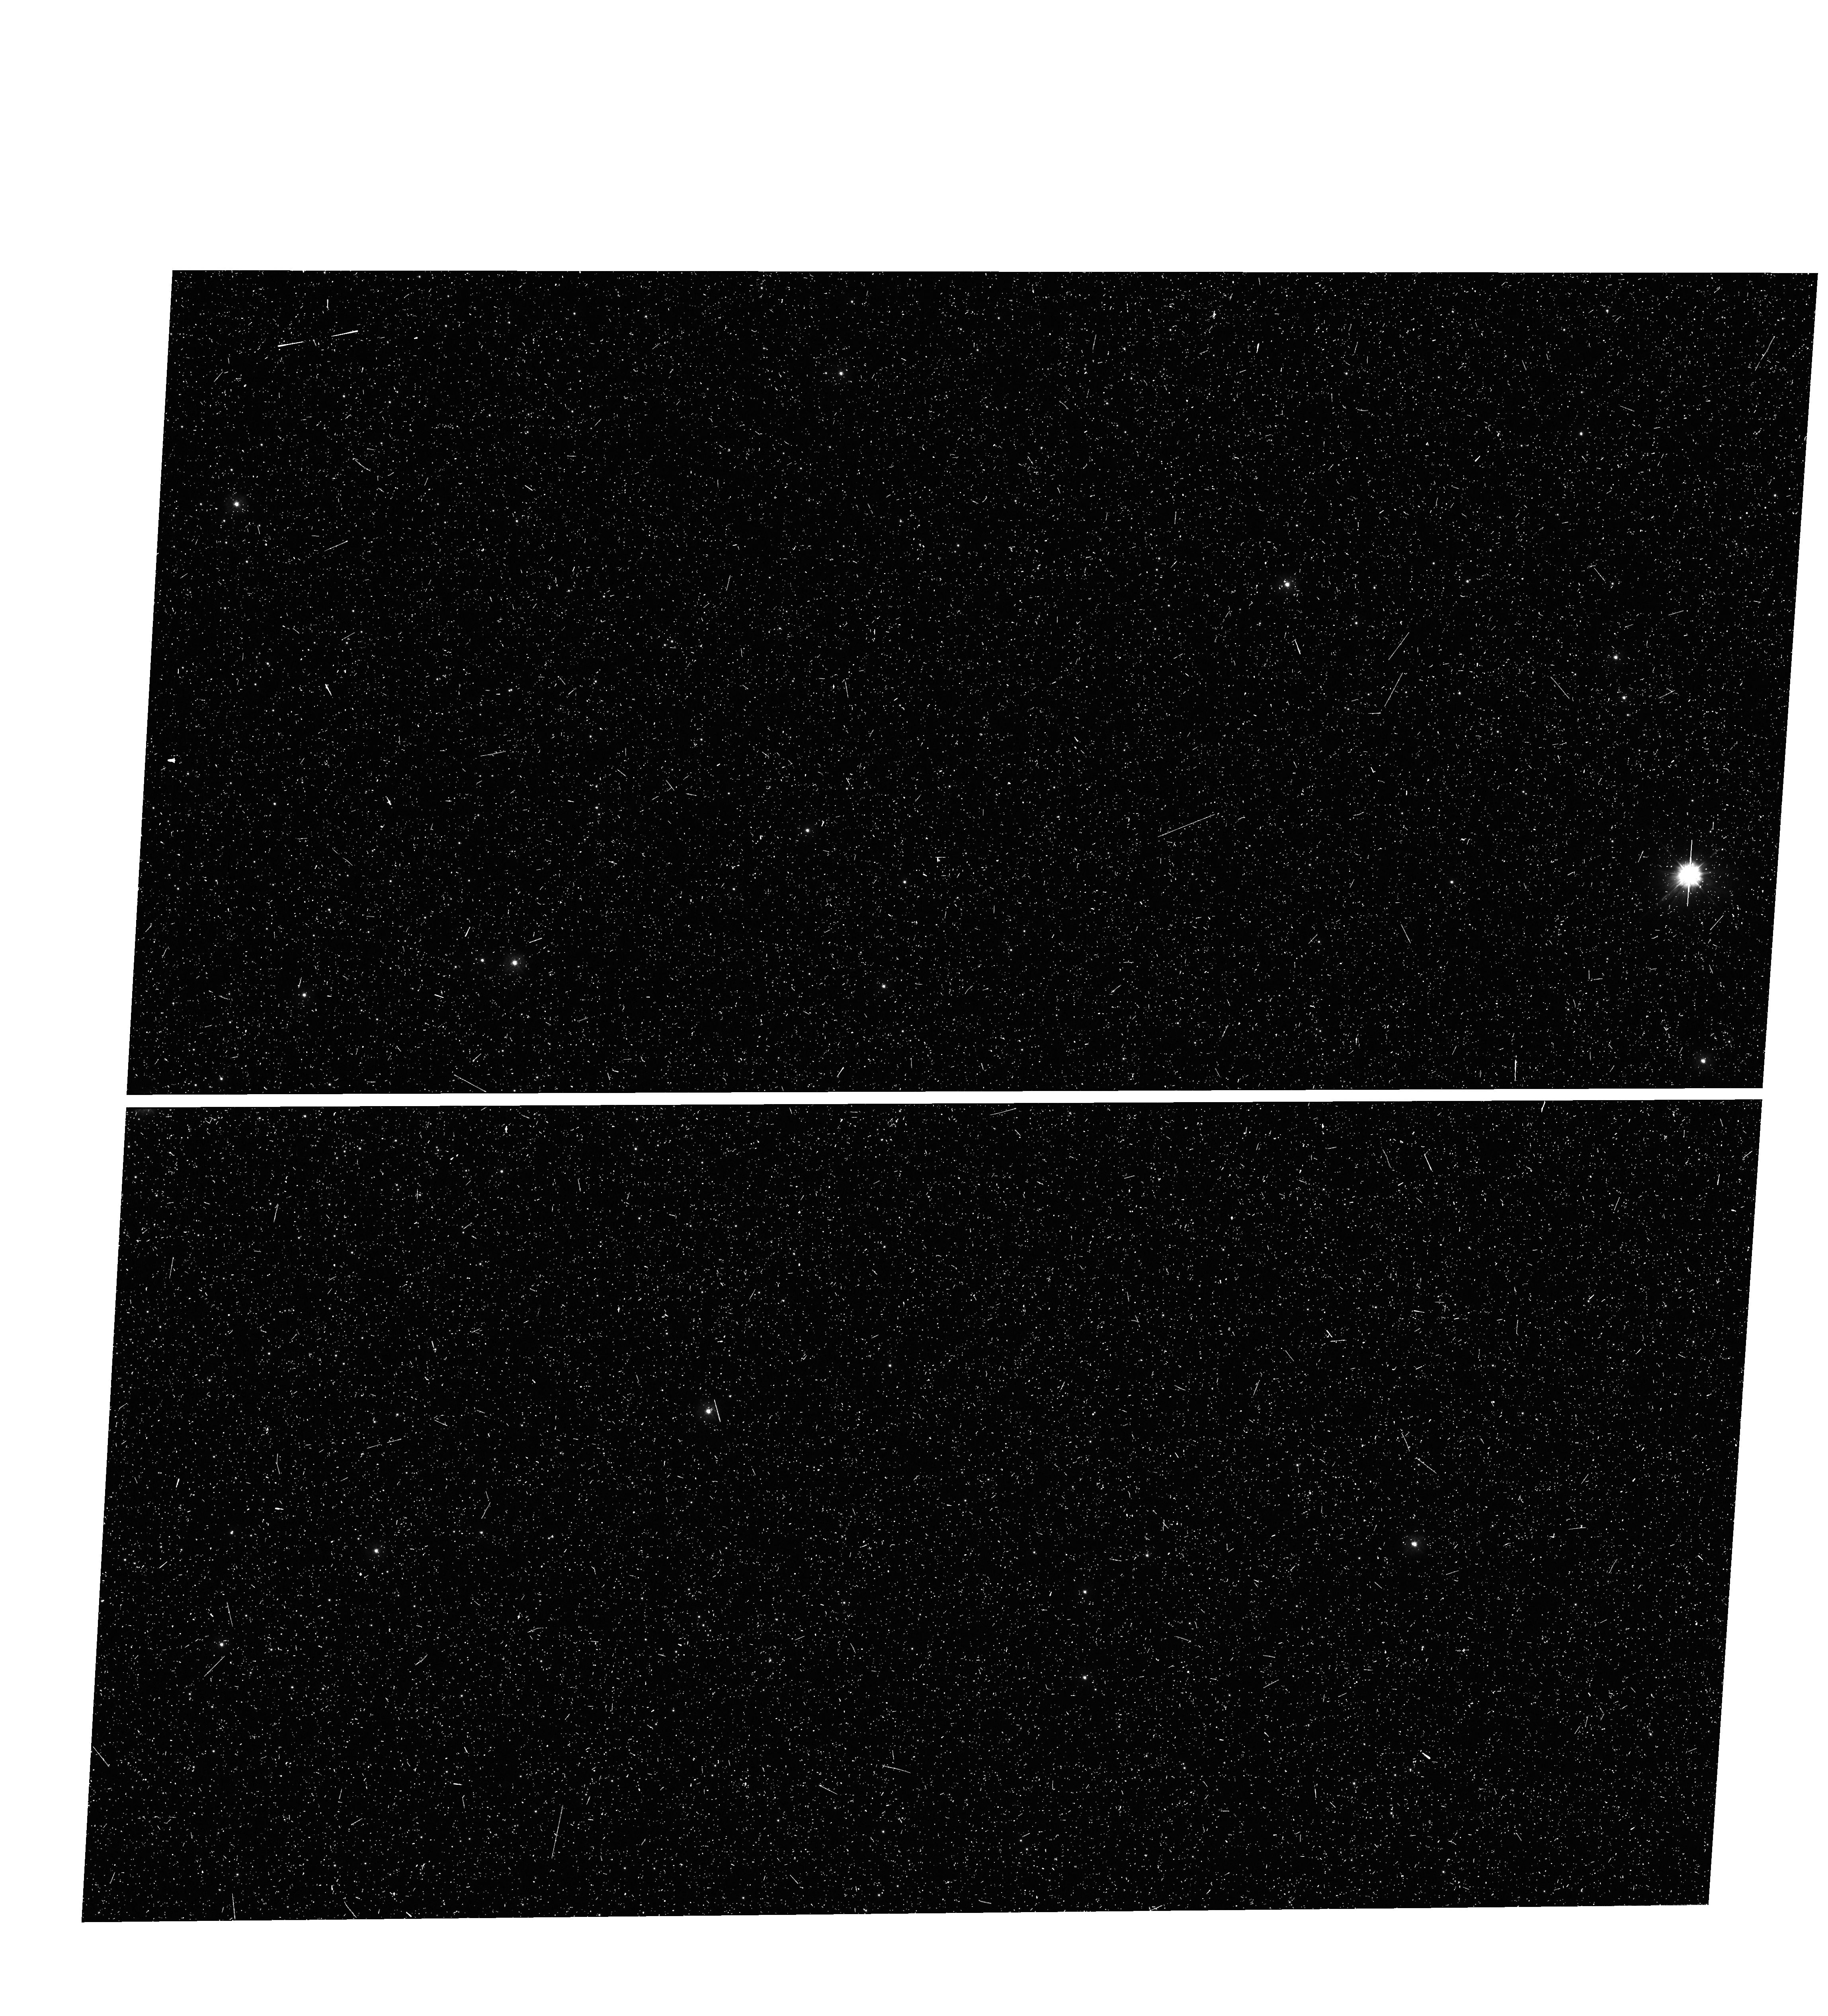
Target: NGC-5139B. Instrument: WFC3/UVIS. Filter: F275W. Exposure: 20 min. Observation ID: hst_14662_29_wfc3_uvis_f275w_id8029

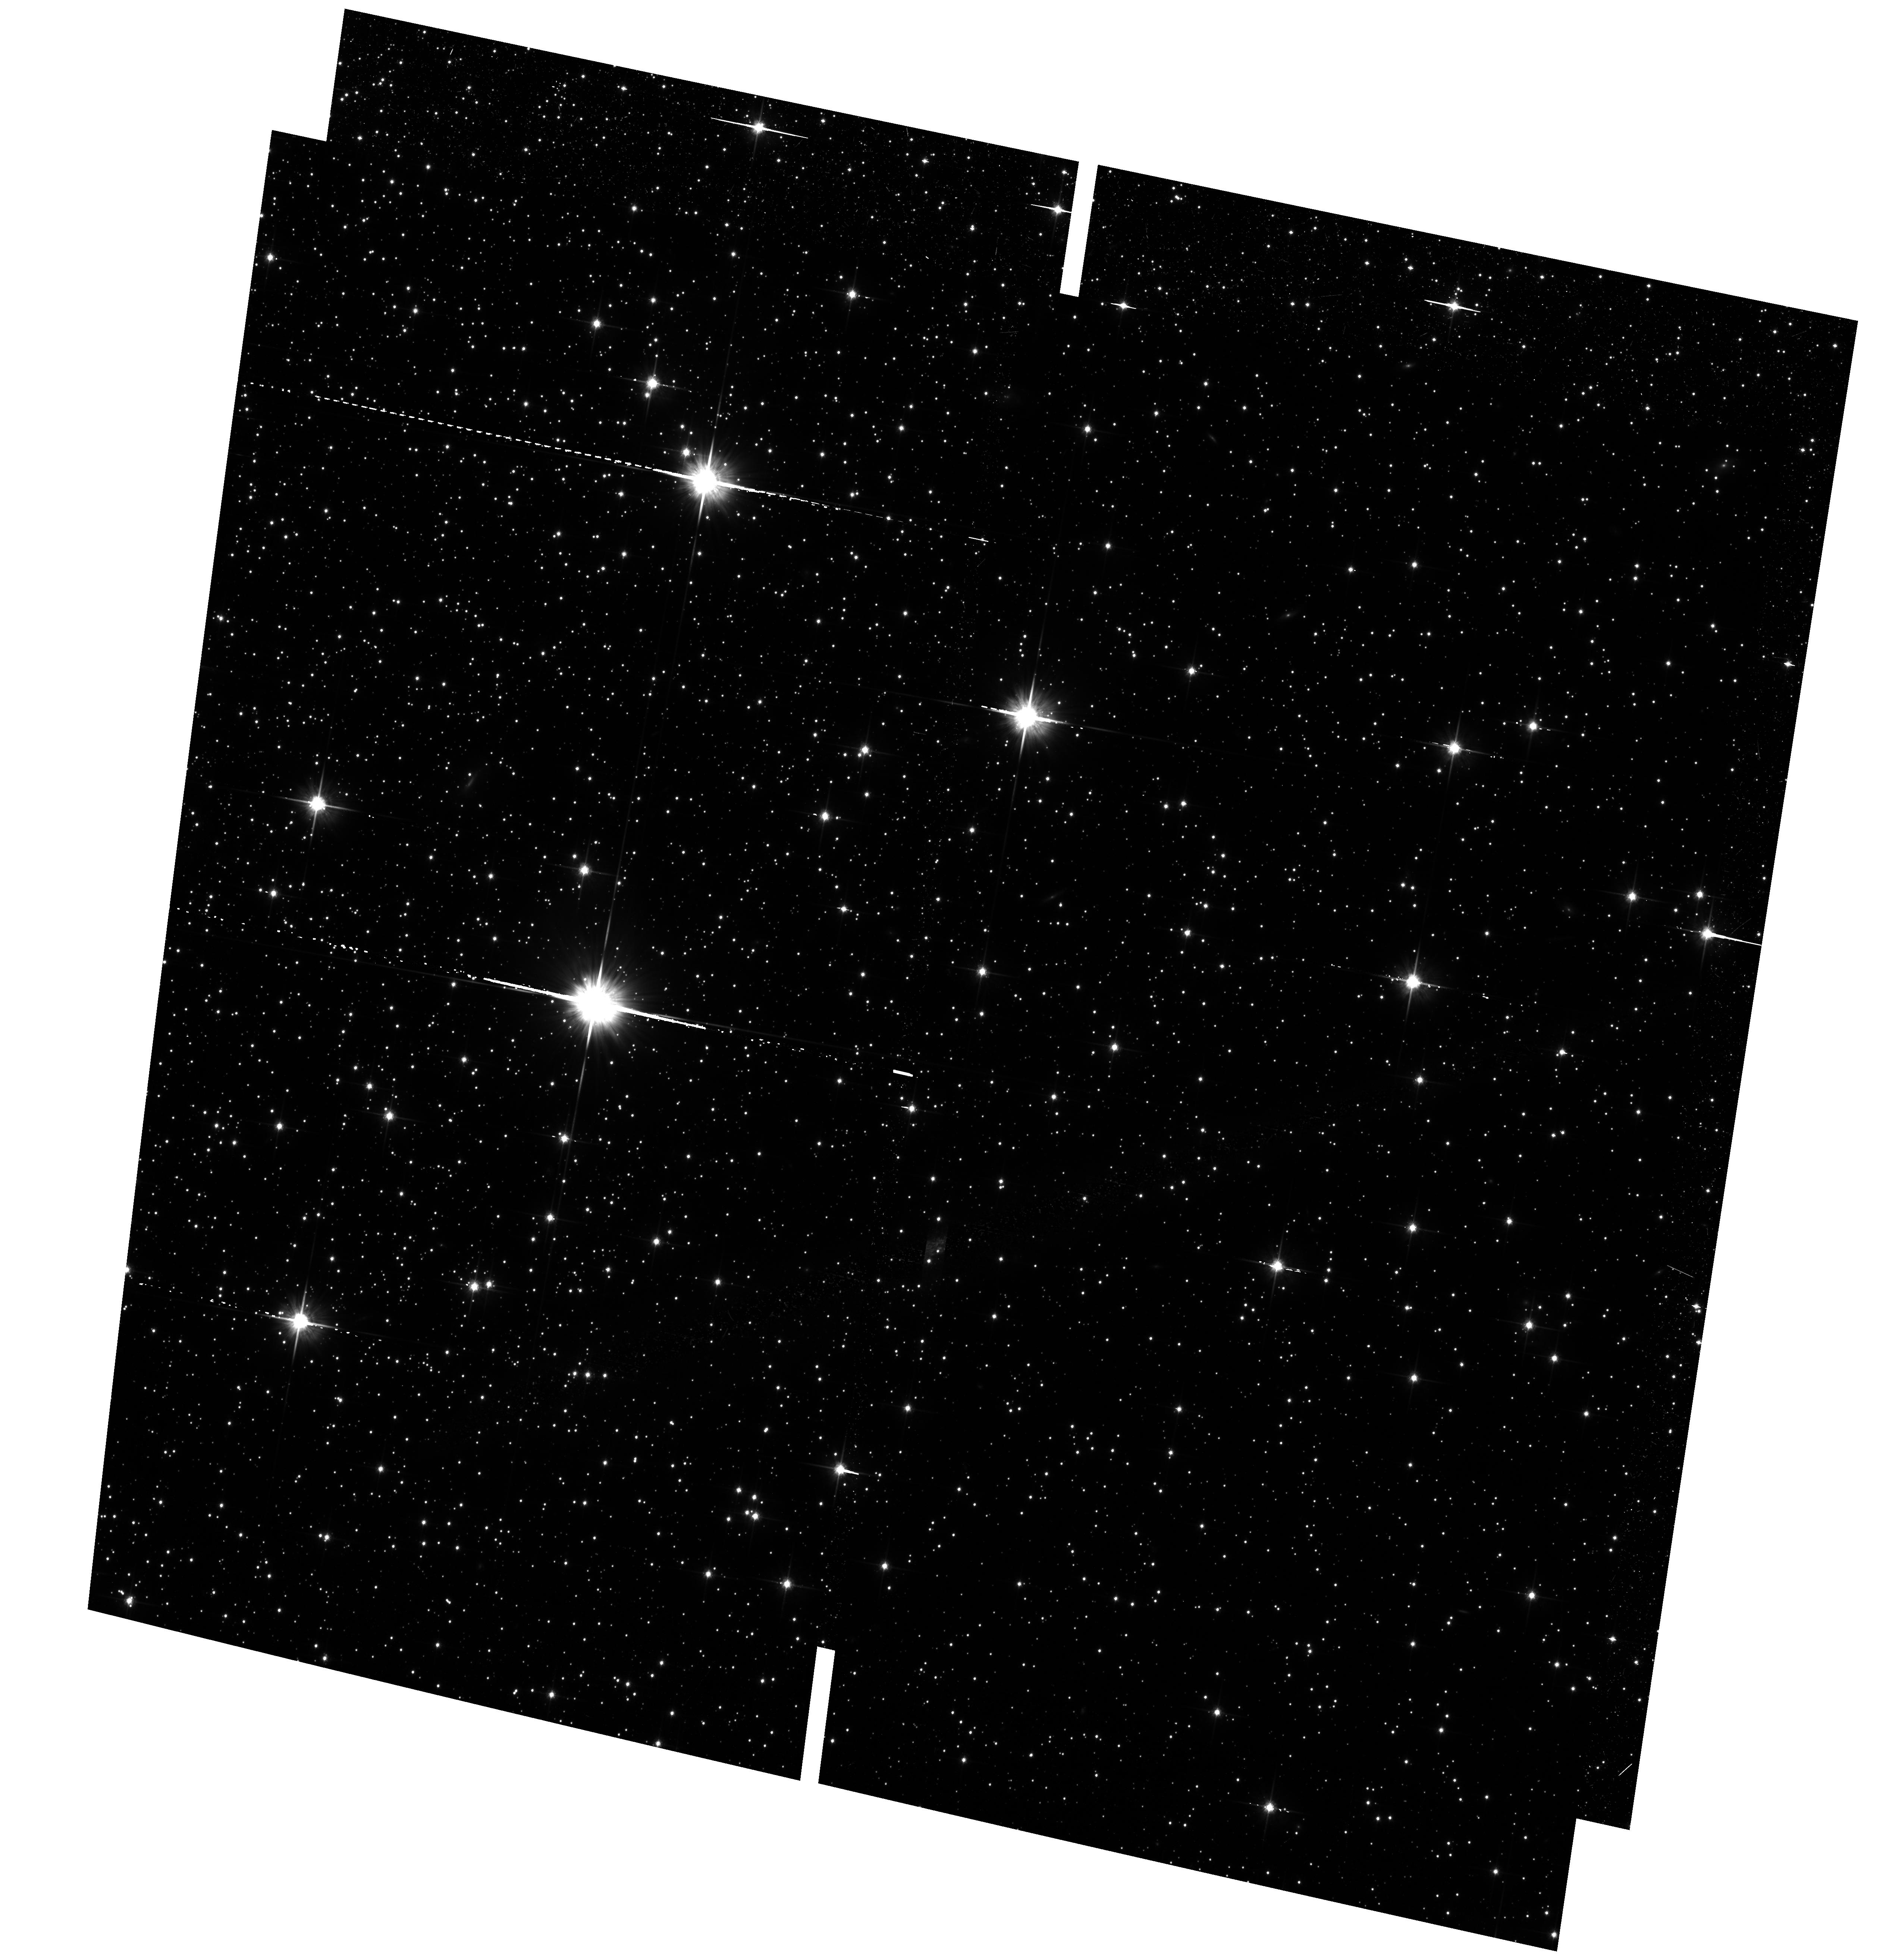
Target: NGC-5139-HSSB. Instrument: ACS/WFC. Filter: F814W. Exposure: 39 min. Observation ID: hst_14662_51_acs_wfc_f814w_jd8051

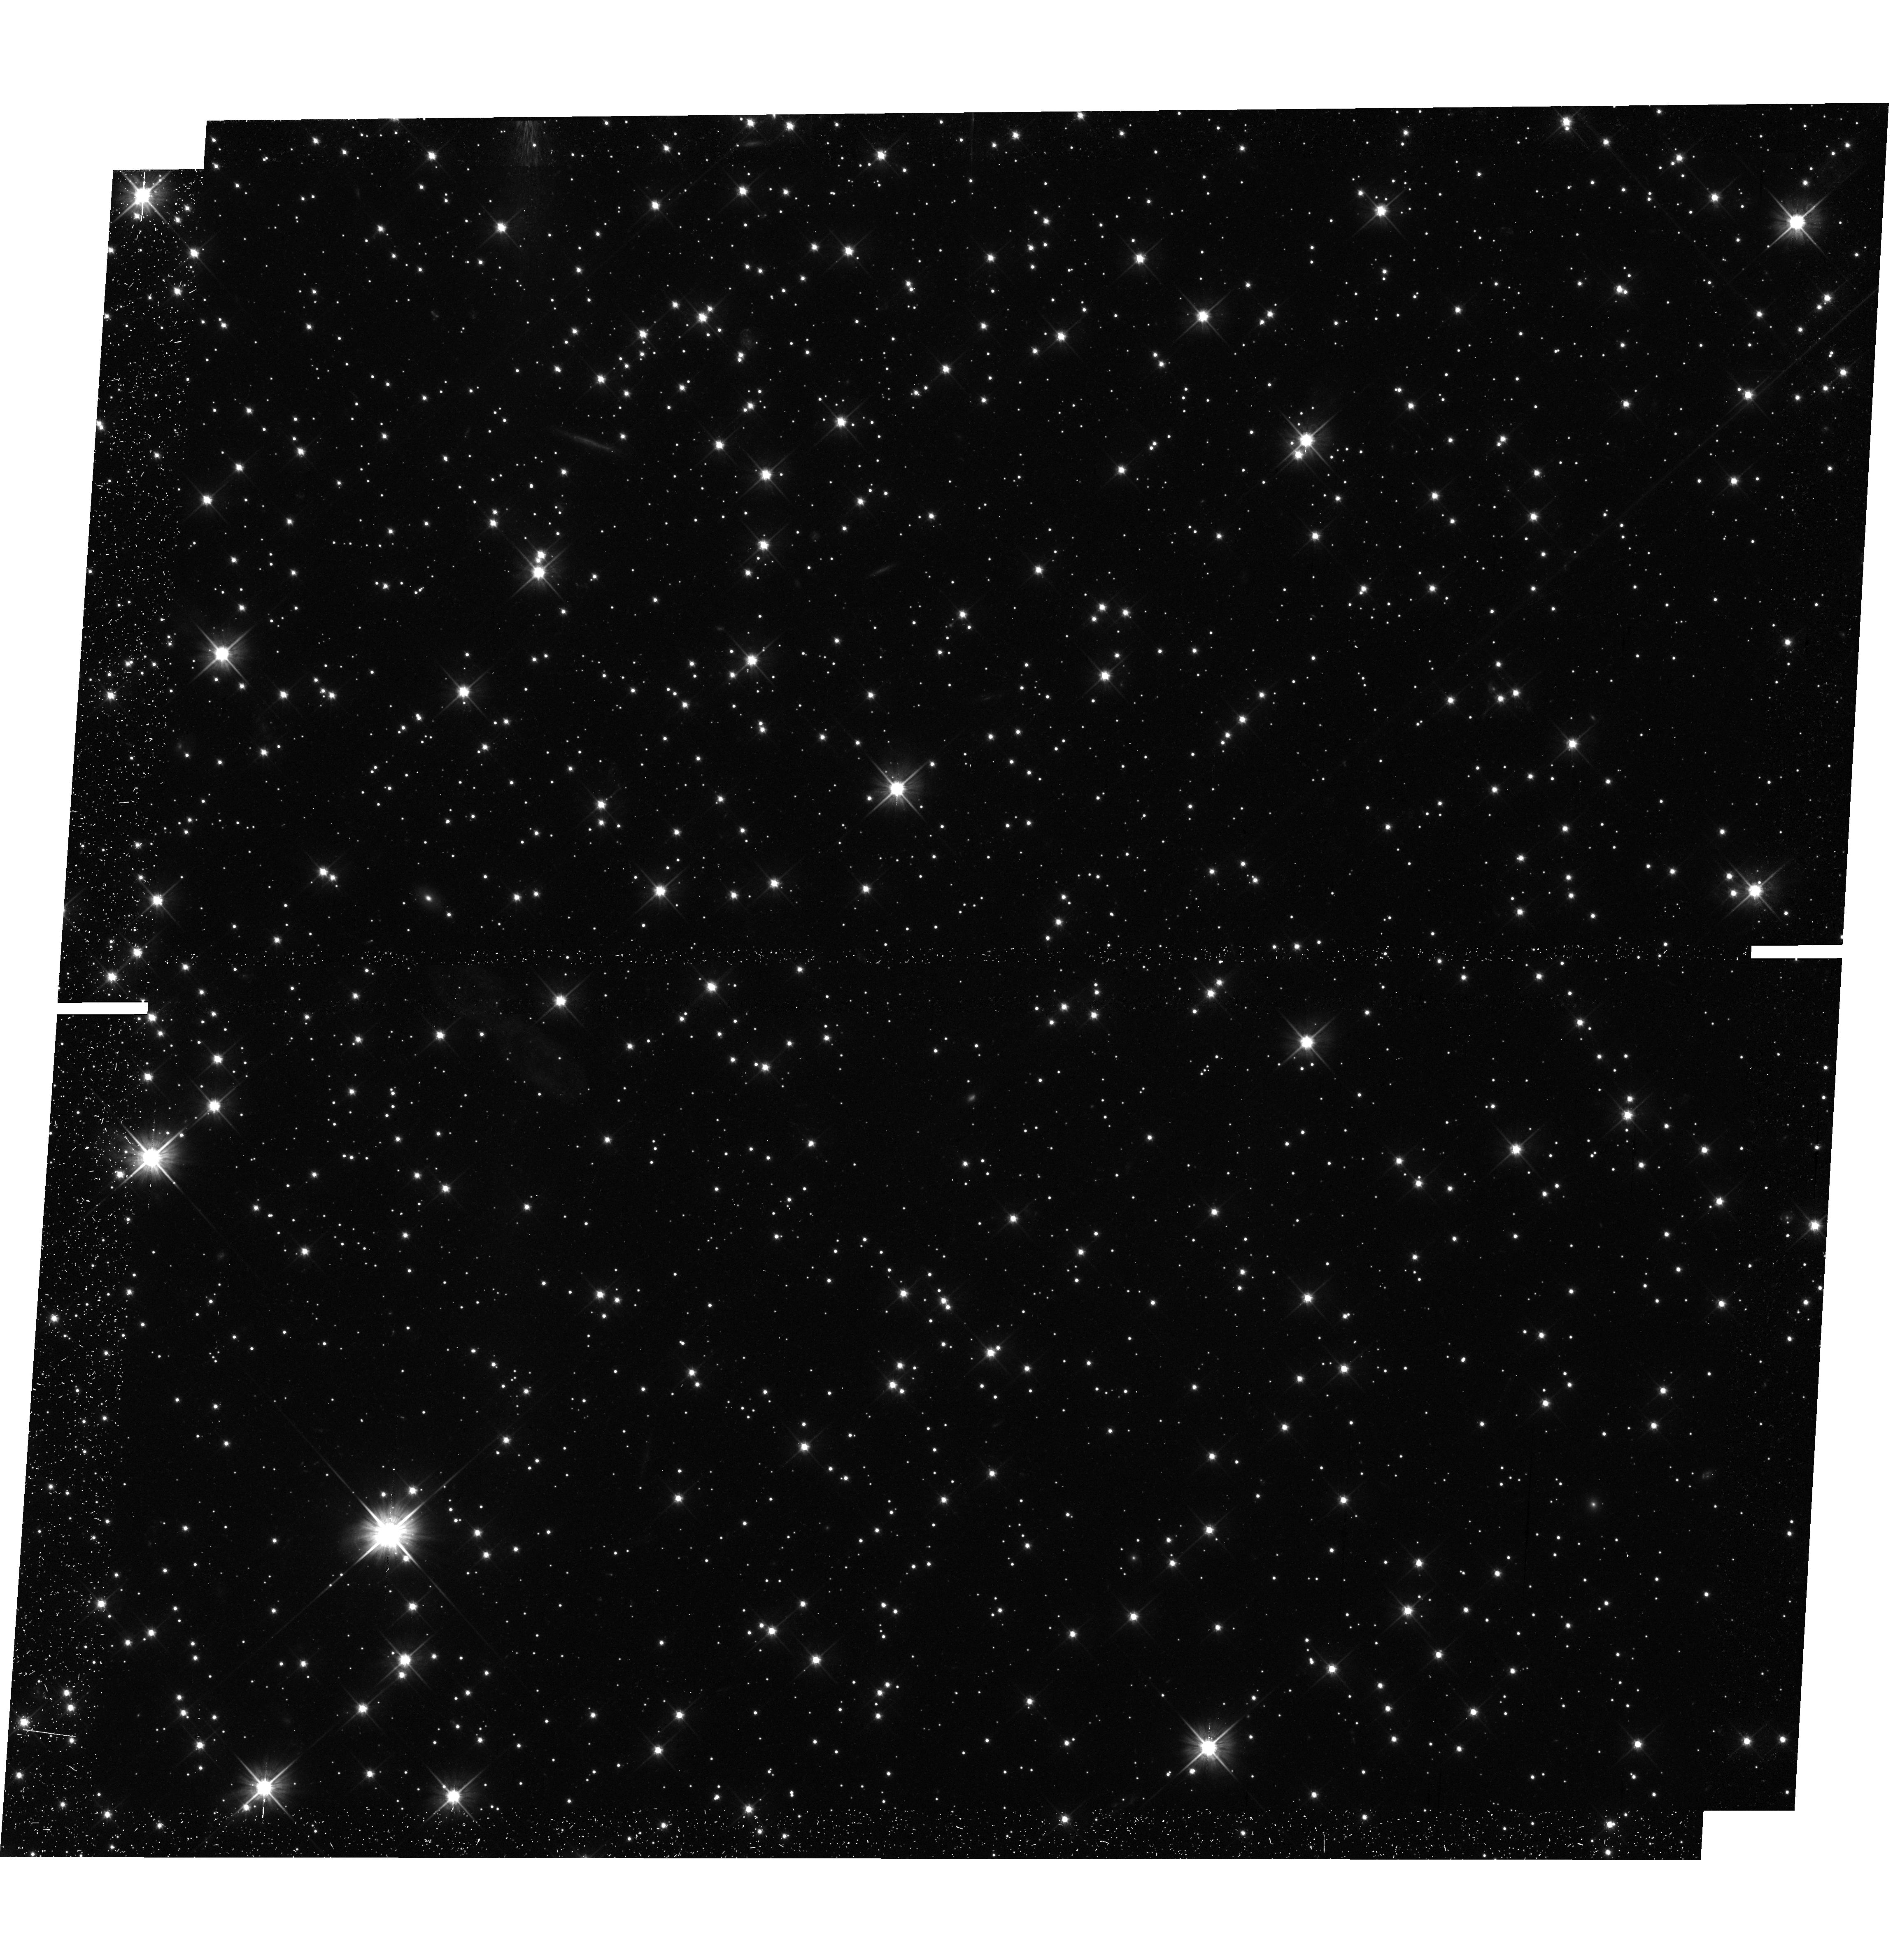
Target: NGC-5139B. Instrument: WFC3/UVIS. Filter: F606W. Exposure: 42 min. Observation ID: hst_14662_03_wfc3_uvis_f606w_id8003

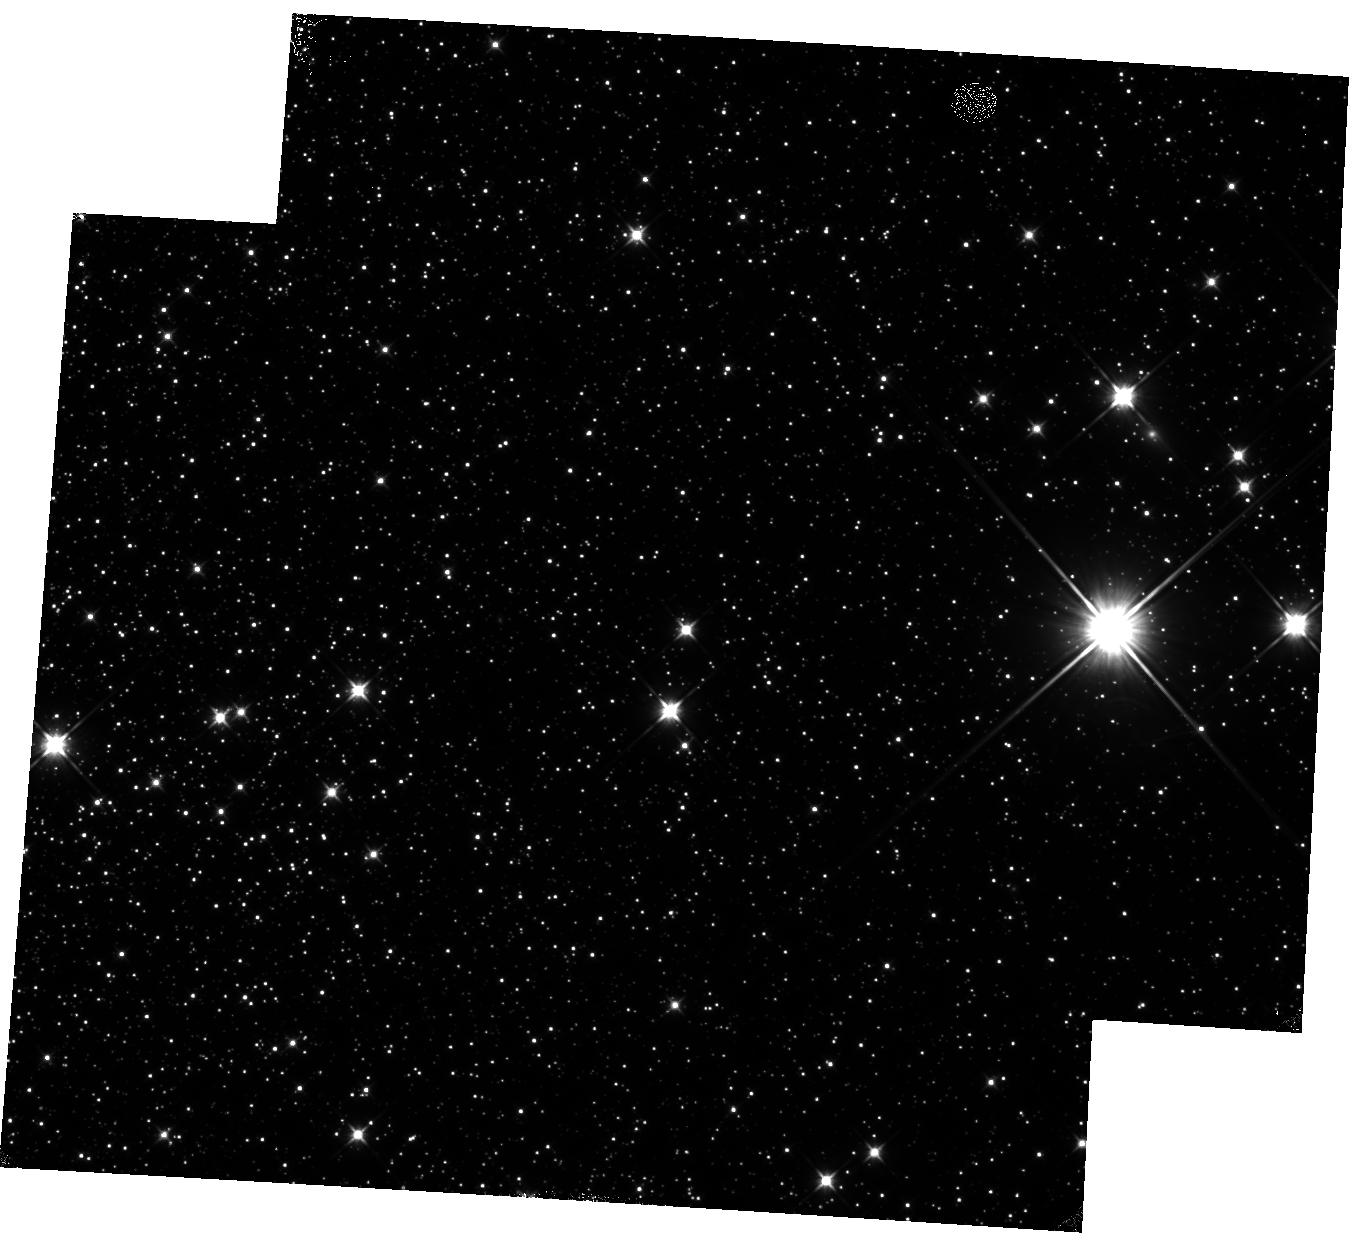
Target: NGC-5139B. Instrument: WFC3/IR. Filter: F110W. Exposure: 42 min. Observation ID: hst_14662_32_wfc3_ir_f110w_id8032

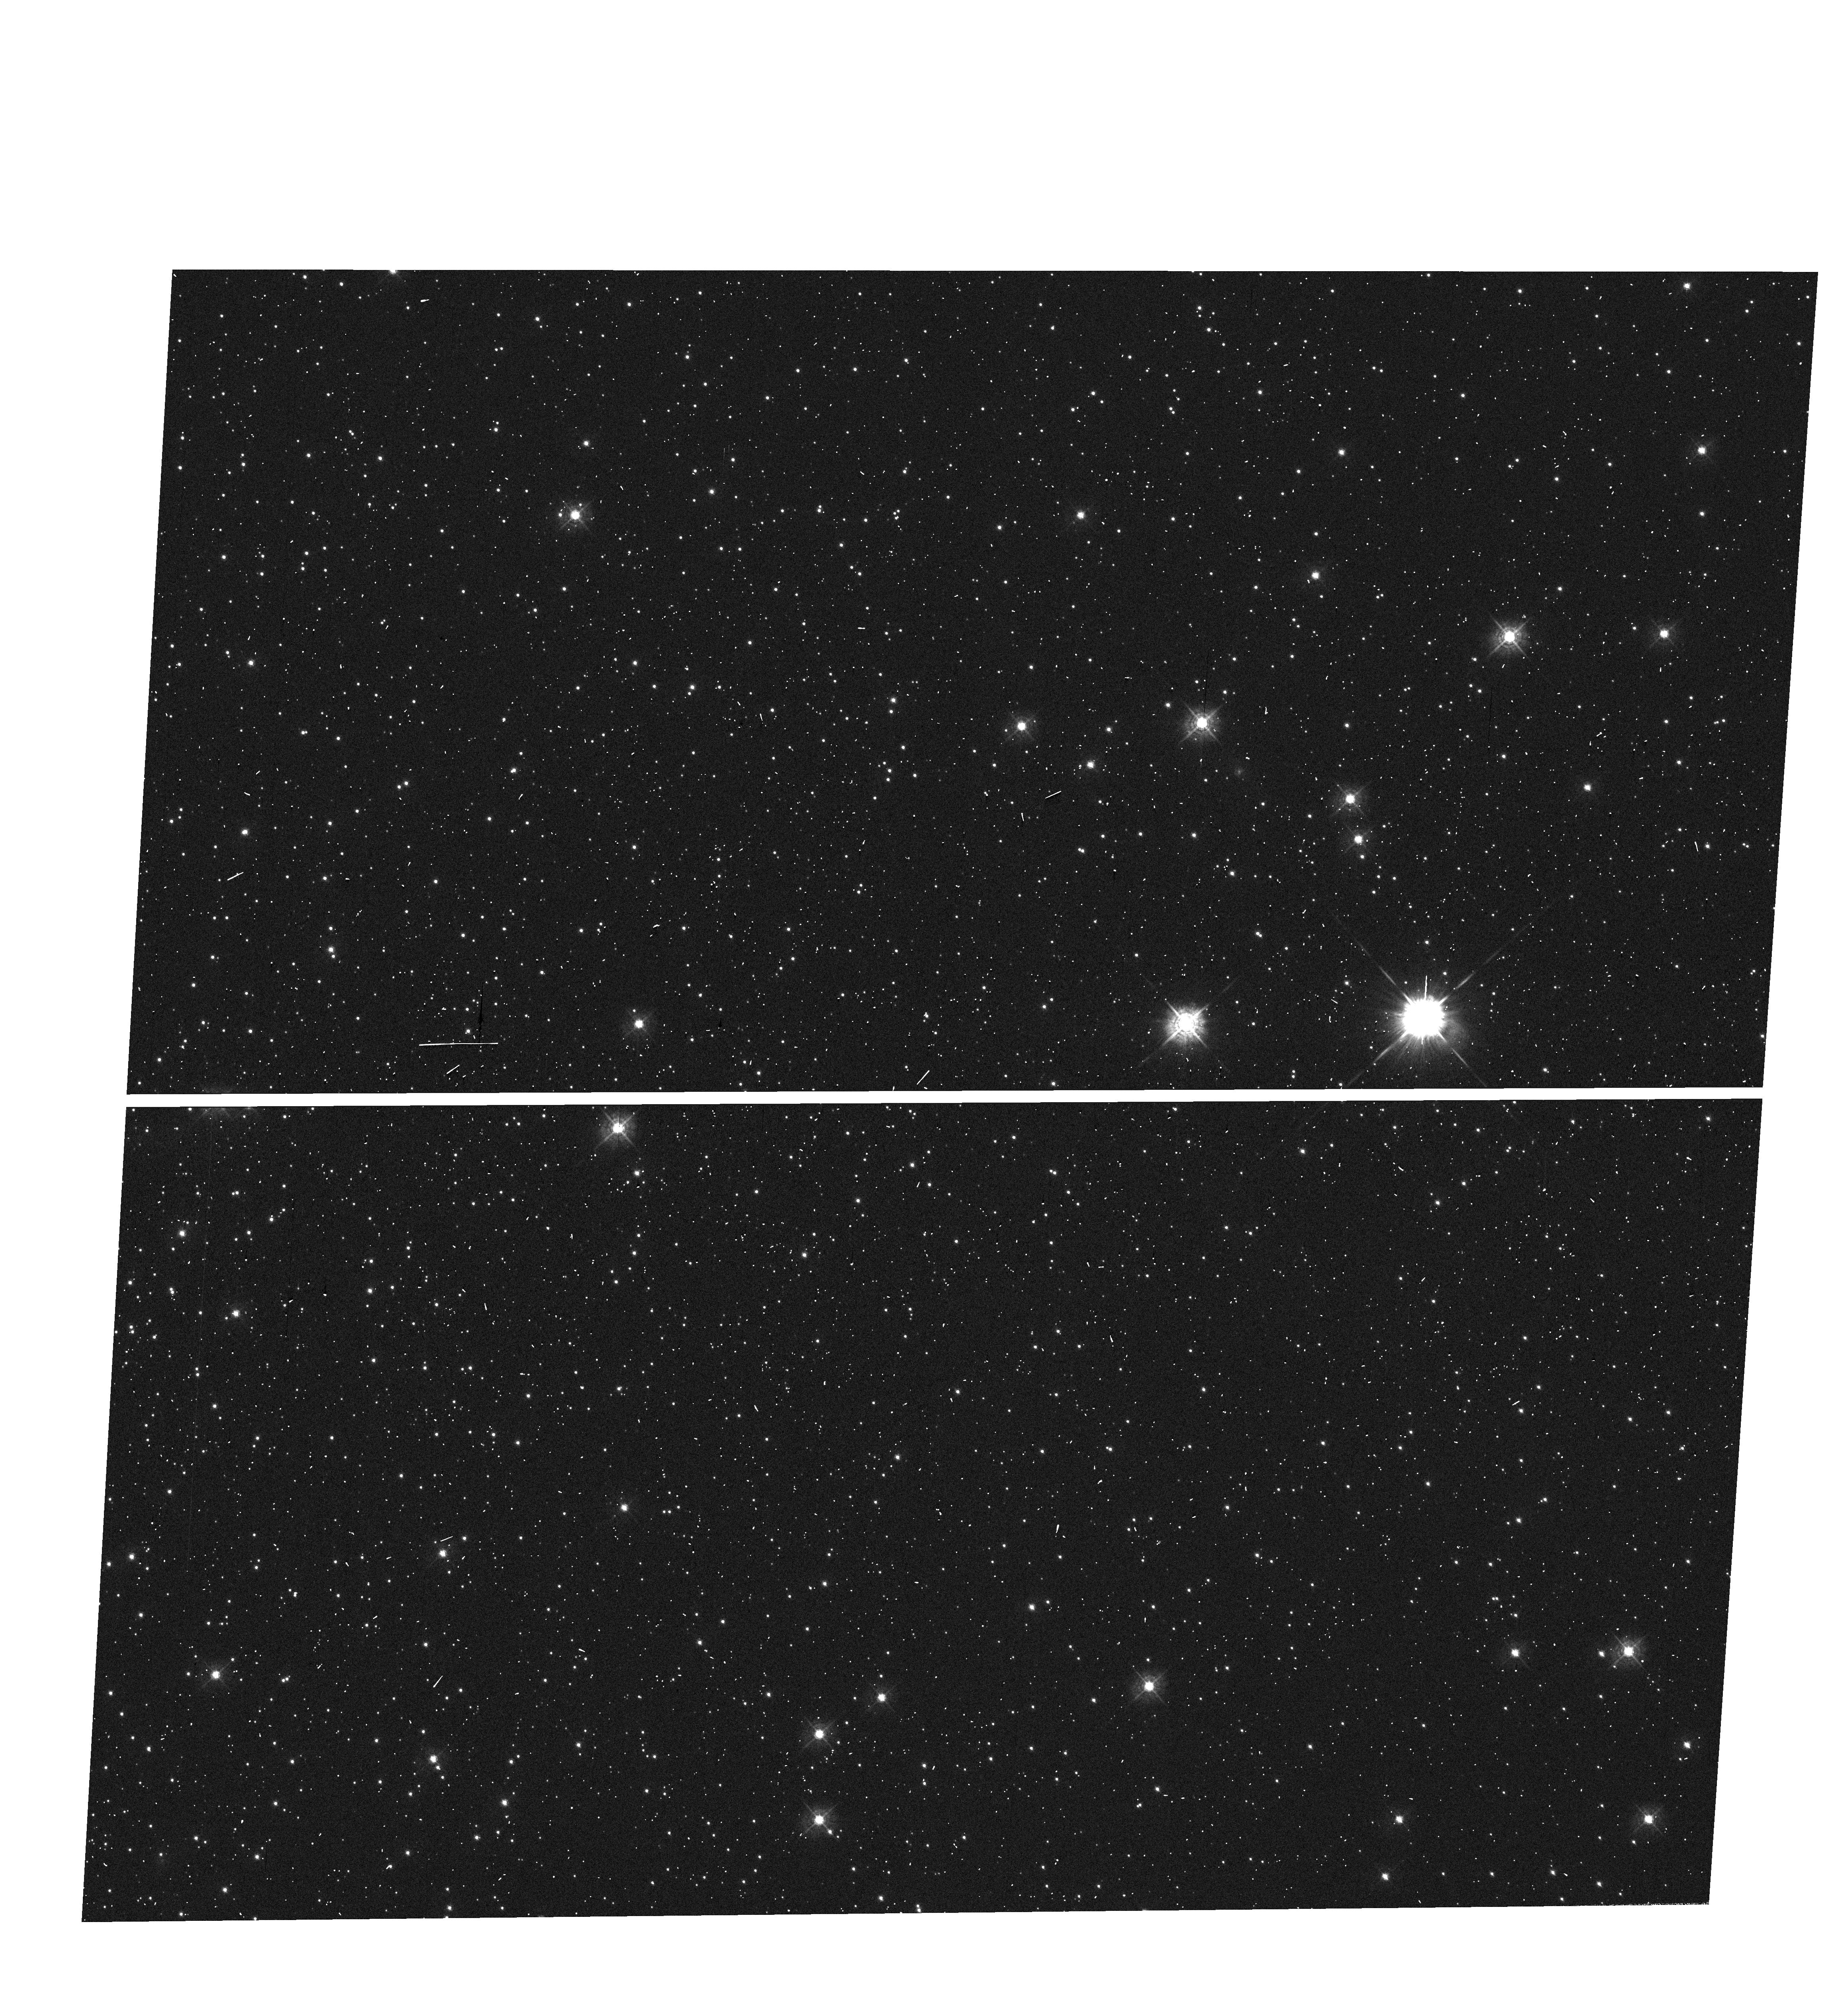
Target: NGC-5139B. Instrument: WFC3/UVIS. Filter: F438W. Exposure: 2 min. Observation ID: hst_14662_28_wfc3_uvis_f438w_id8028

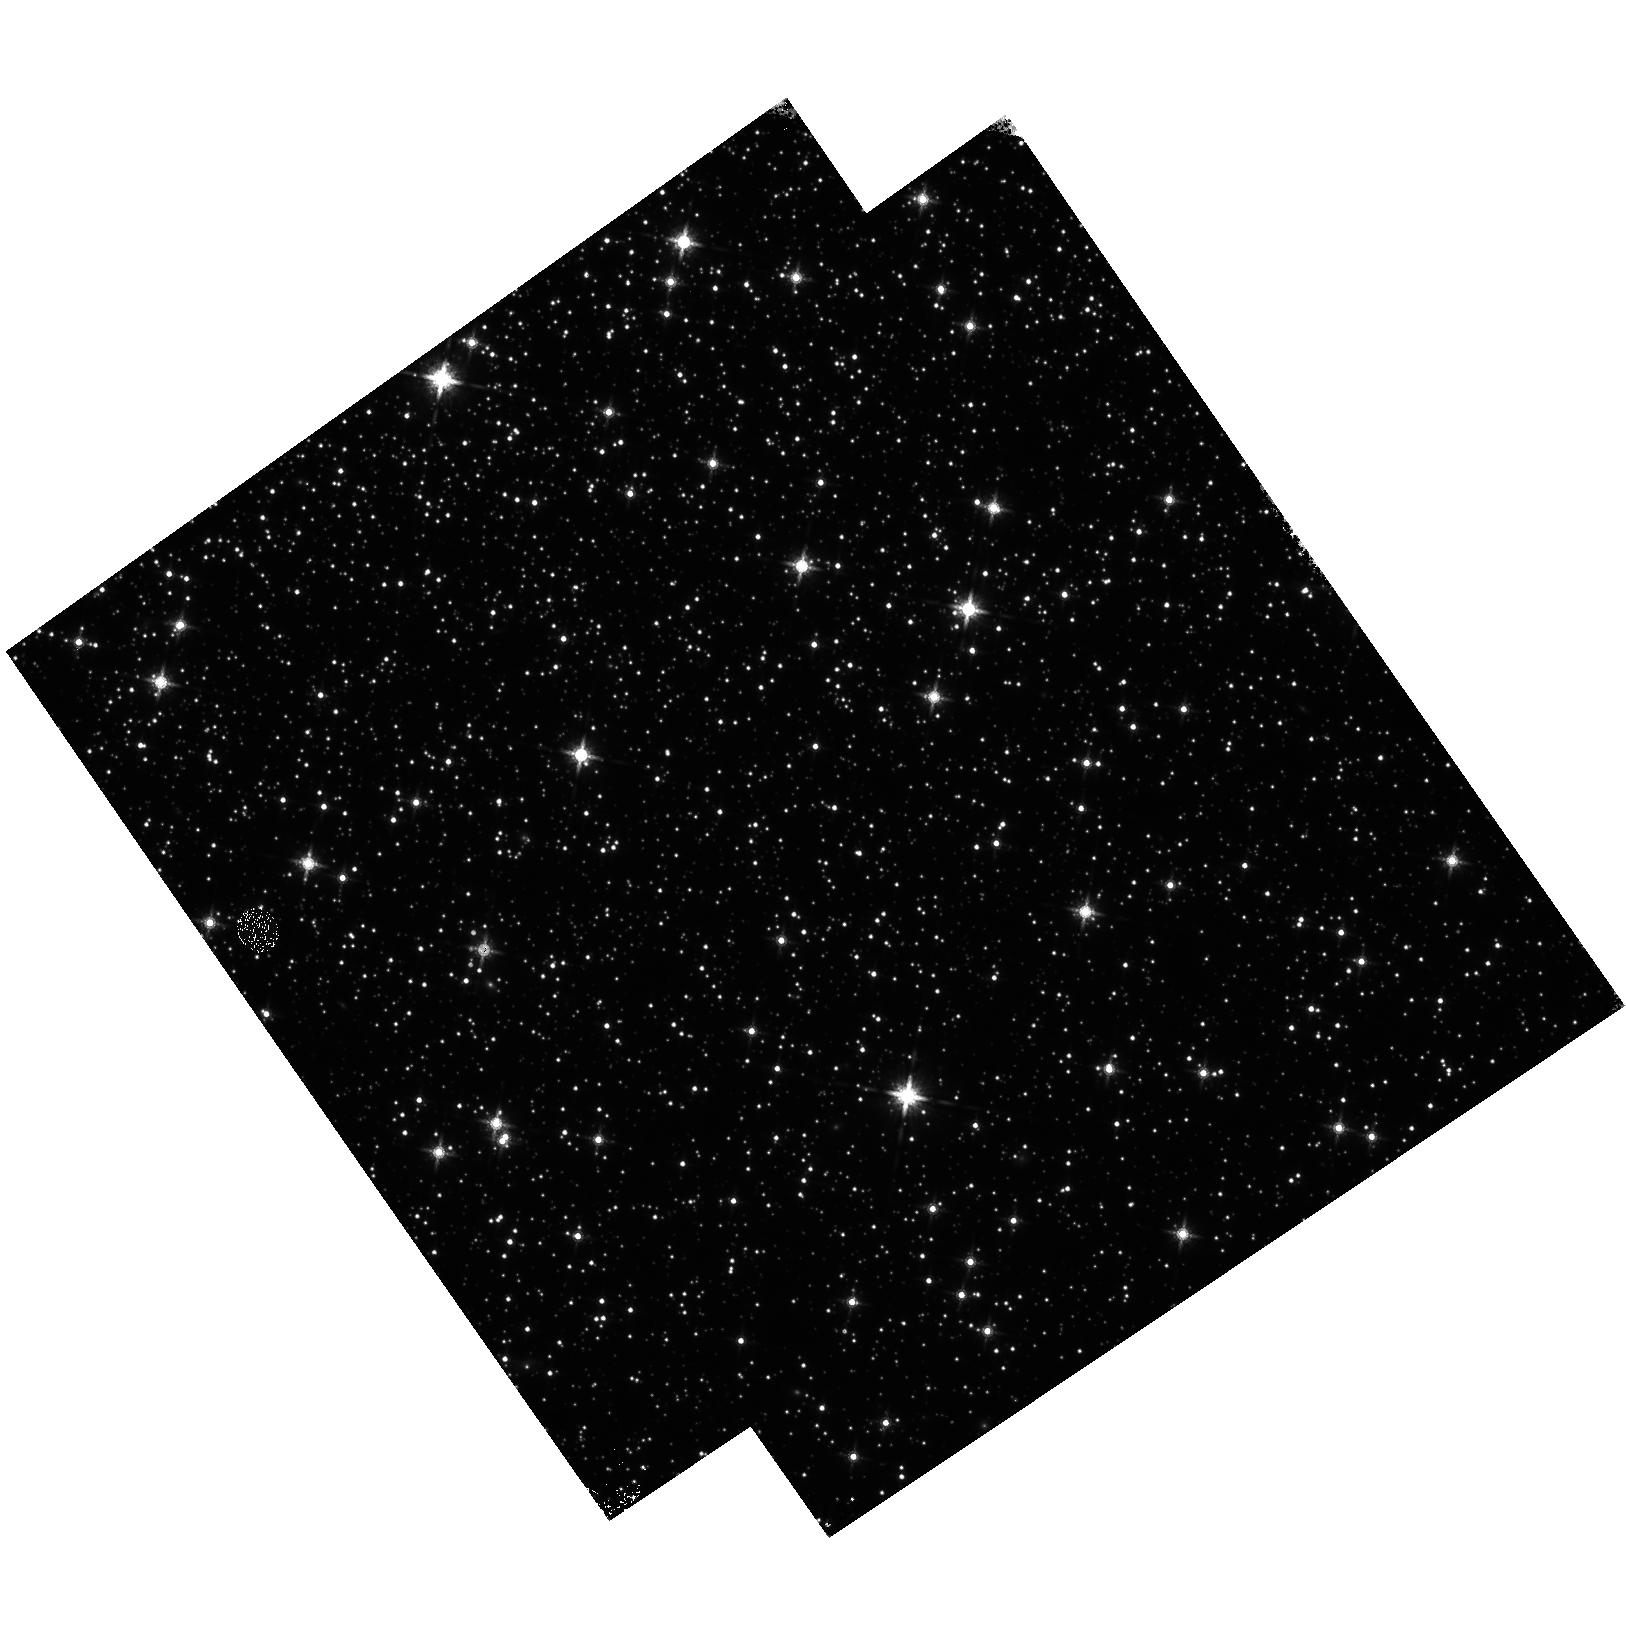
Target: NGC-5139B. Instrument: WFC3/IR. Filter: F160W. Exposure: 42 min. Observation ID: hst_14662_64_wfc3_ir_f160w_id8064

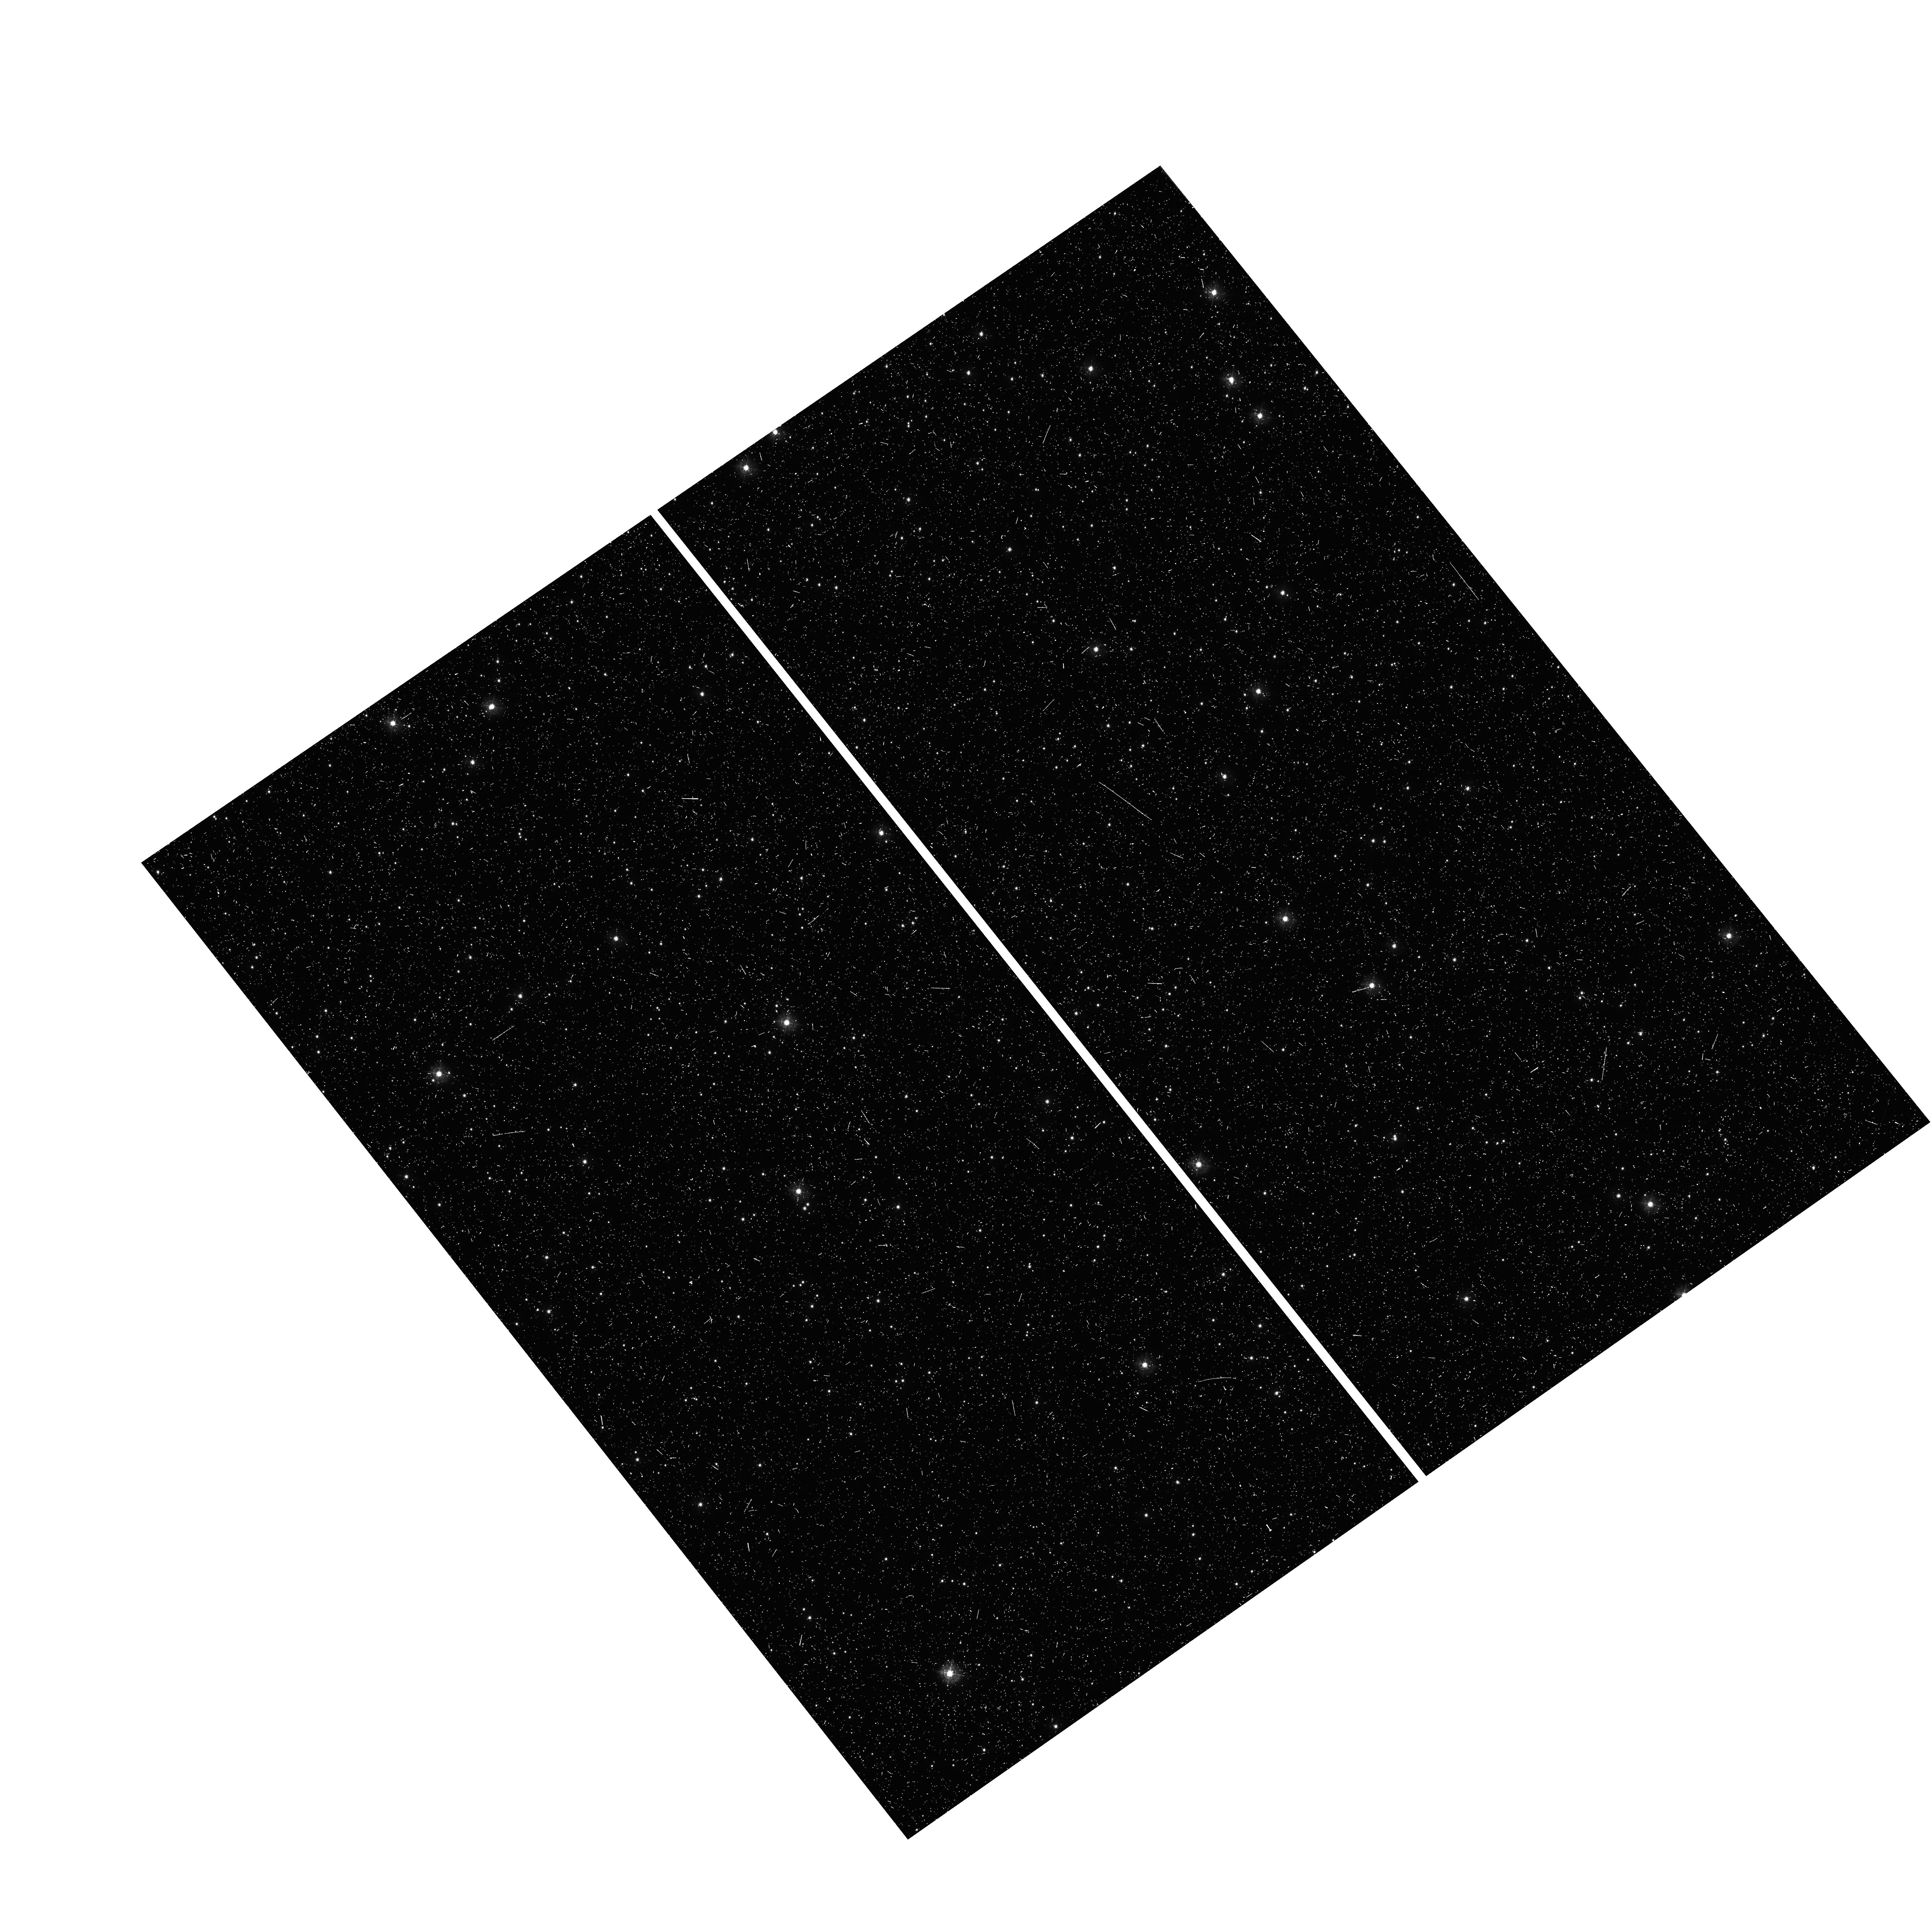
Target: NGC-5139-HSSB. Instrument: WFC3/UVIS. Filter: F336W. Exposure: 19 min. Observation ID: hst_14662_52_wfc3_uvis_f336w_id8052

The end of the White Dwarf Cooling Sequences of Omega Centauri (PI: Bedin, Luigi R.)

The white dwarf cooling sequence (WD CS) lies in the least-explored region of the color-magnitude diagram of old stellar populations. Deep imaging with HST has reached for the first time the end of the WD CS in three "classical" old globular clusters, M4, NGC6397, and 47 Tuc. While each of these clusters hosts multiple populations, they do not show a large range of initial He abundances, and their WD CSs are consistent with what predicted for single-population systems. Here, we propose to reach the end of the WD CS in a quite different type of cluster. Omega Centauri has long been known to host multiple stellar populations, with a large spread also in [Fe/H] and, most importantly, a large range of initial He, as can be deduced from its main sequence. It has already been established that the upper part of Omega Centauri's WD CS is bifurcated into two sequences. A previous analysis has hypothesised that the bright WD CS consists of a standard CO-WD sequence, and a redder sequence of low-mass WDs with both CO and He-cores. The bluer of two WD CS is populated by the evolved stars of the He-normal component, while the redder WD CS hosts the end products of the He-rich population. This points to a clear connection between GCs with enhanced He populations, and the morphology of their WD CS. Omega Centauri is close enough that its entire WD CS is within the reach of HST. Observing the whole WD CS of this cluster down to its termination will provide a clear solution for the origin of the multiple WD CS of this cluster, and answer some important key questions about stellar evolution for He-enriched populations.